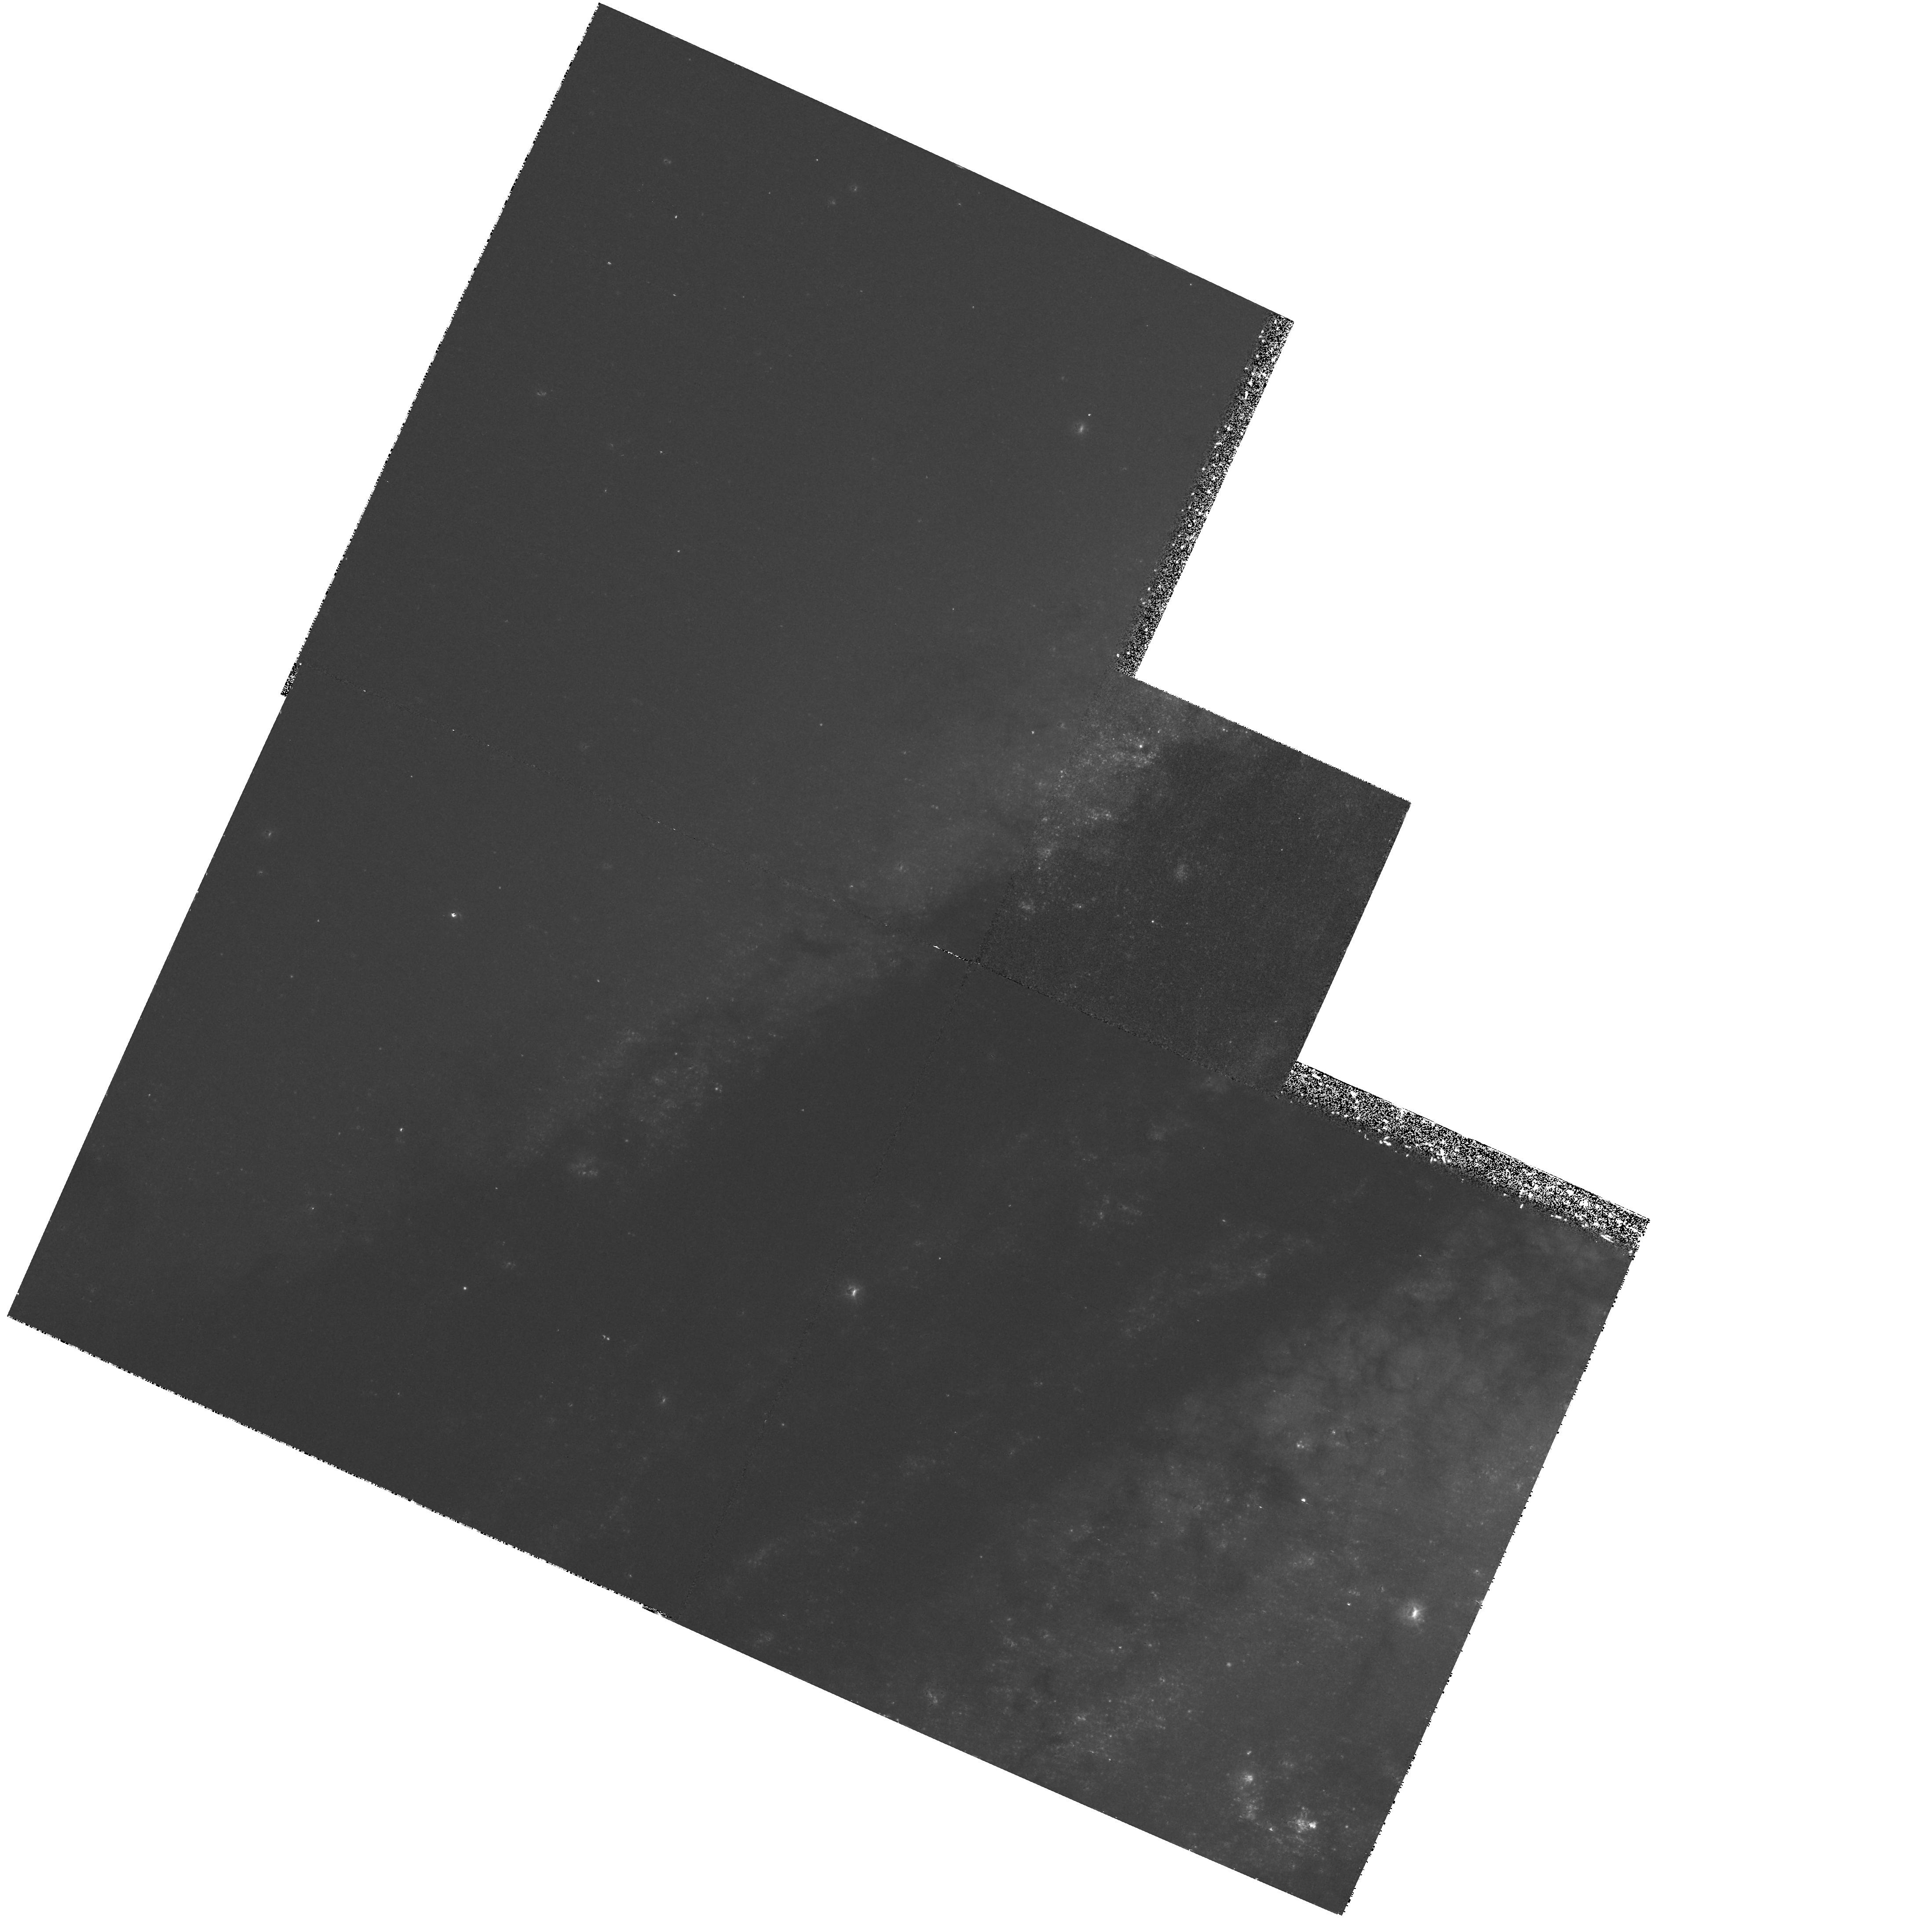
Target: NGC5128-RIDGEN. Instrument: WFPC2/PC. Filter: F336W. Exposure: 1.4 h. Observation ID: hst_6578_02_wfpc2_pc_f336w_u41002

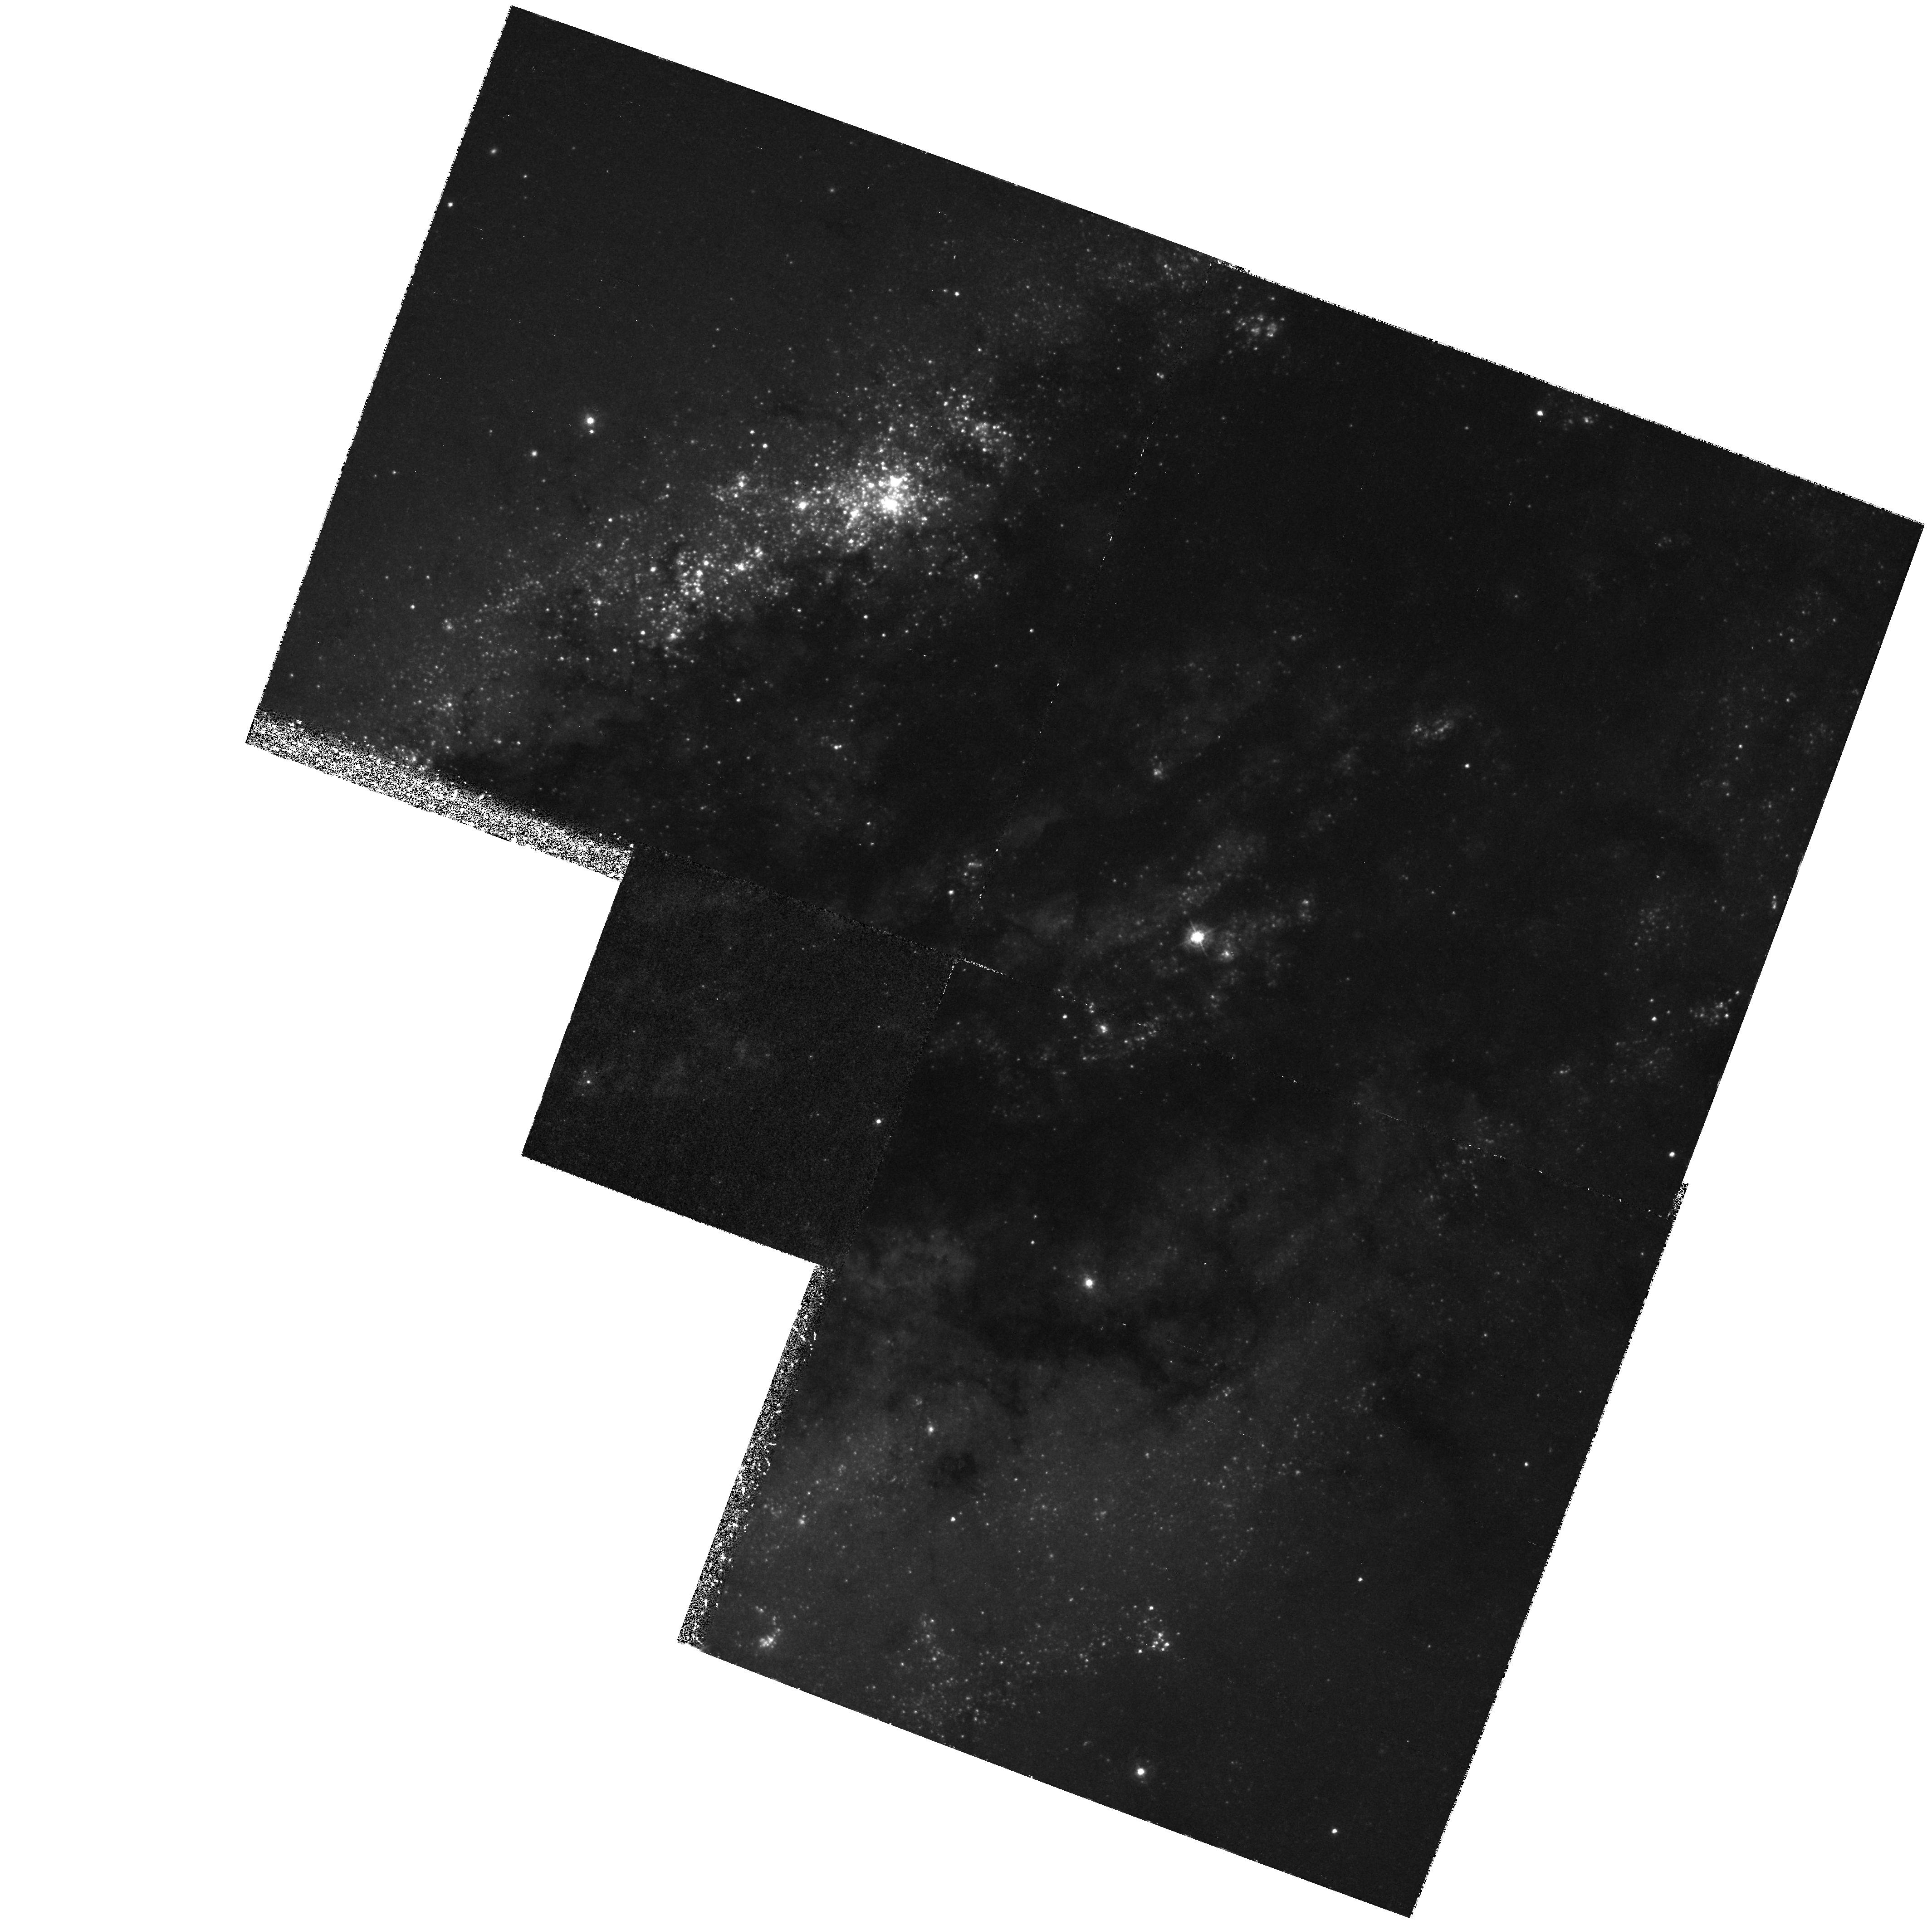
Target: NGC5128-RIDGES. Instrument: WFPC2/PC. Filter: F336W. Exposure: 1.3 h. Observation ID: hst_6578_01_wfpc2_pc_f336w_u41001

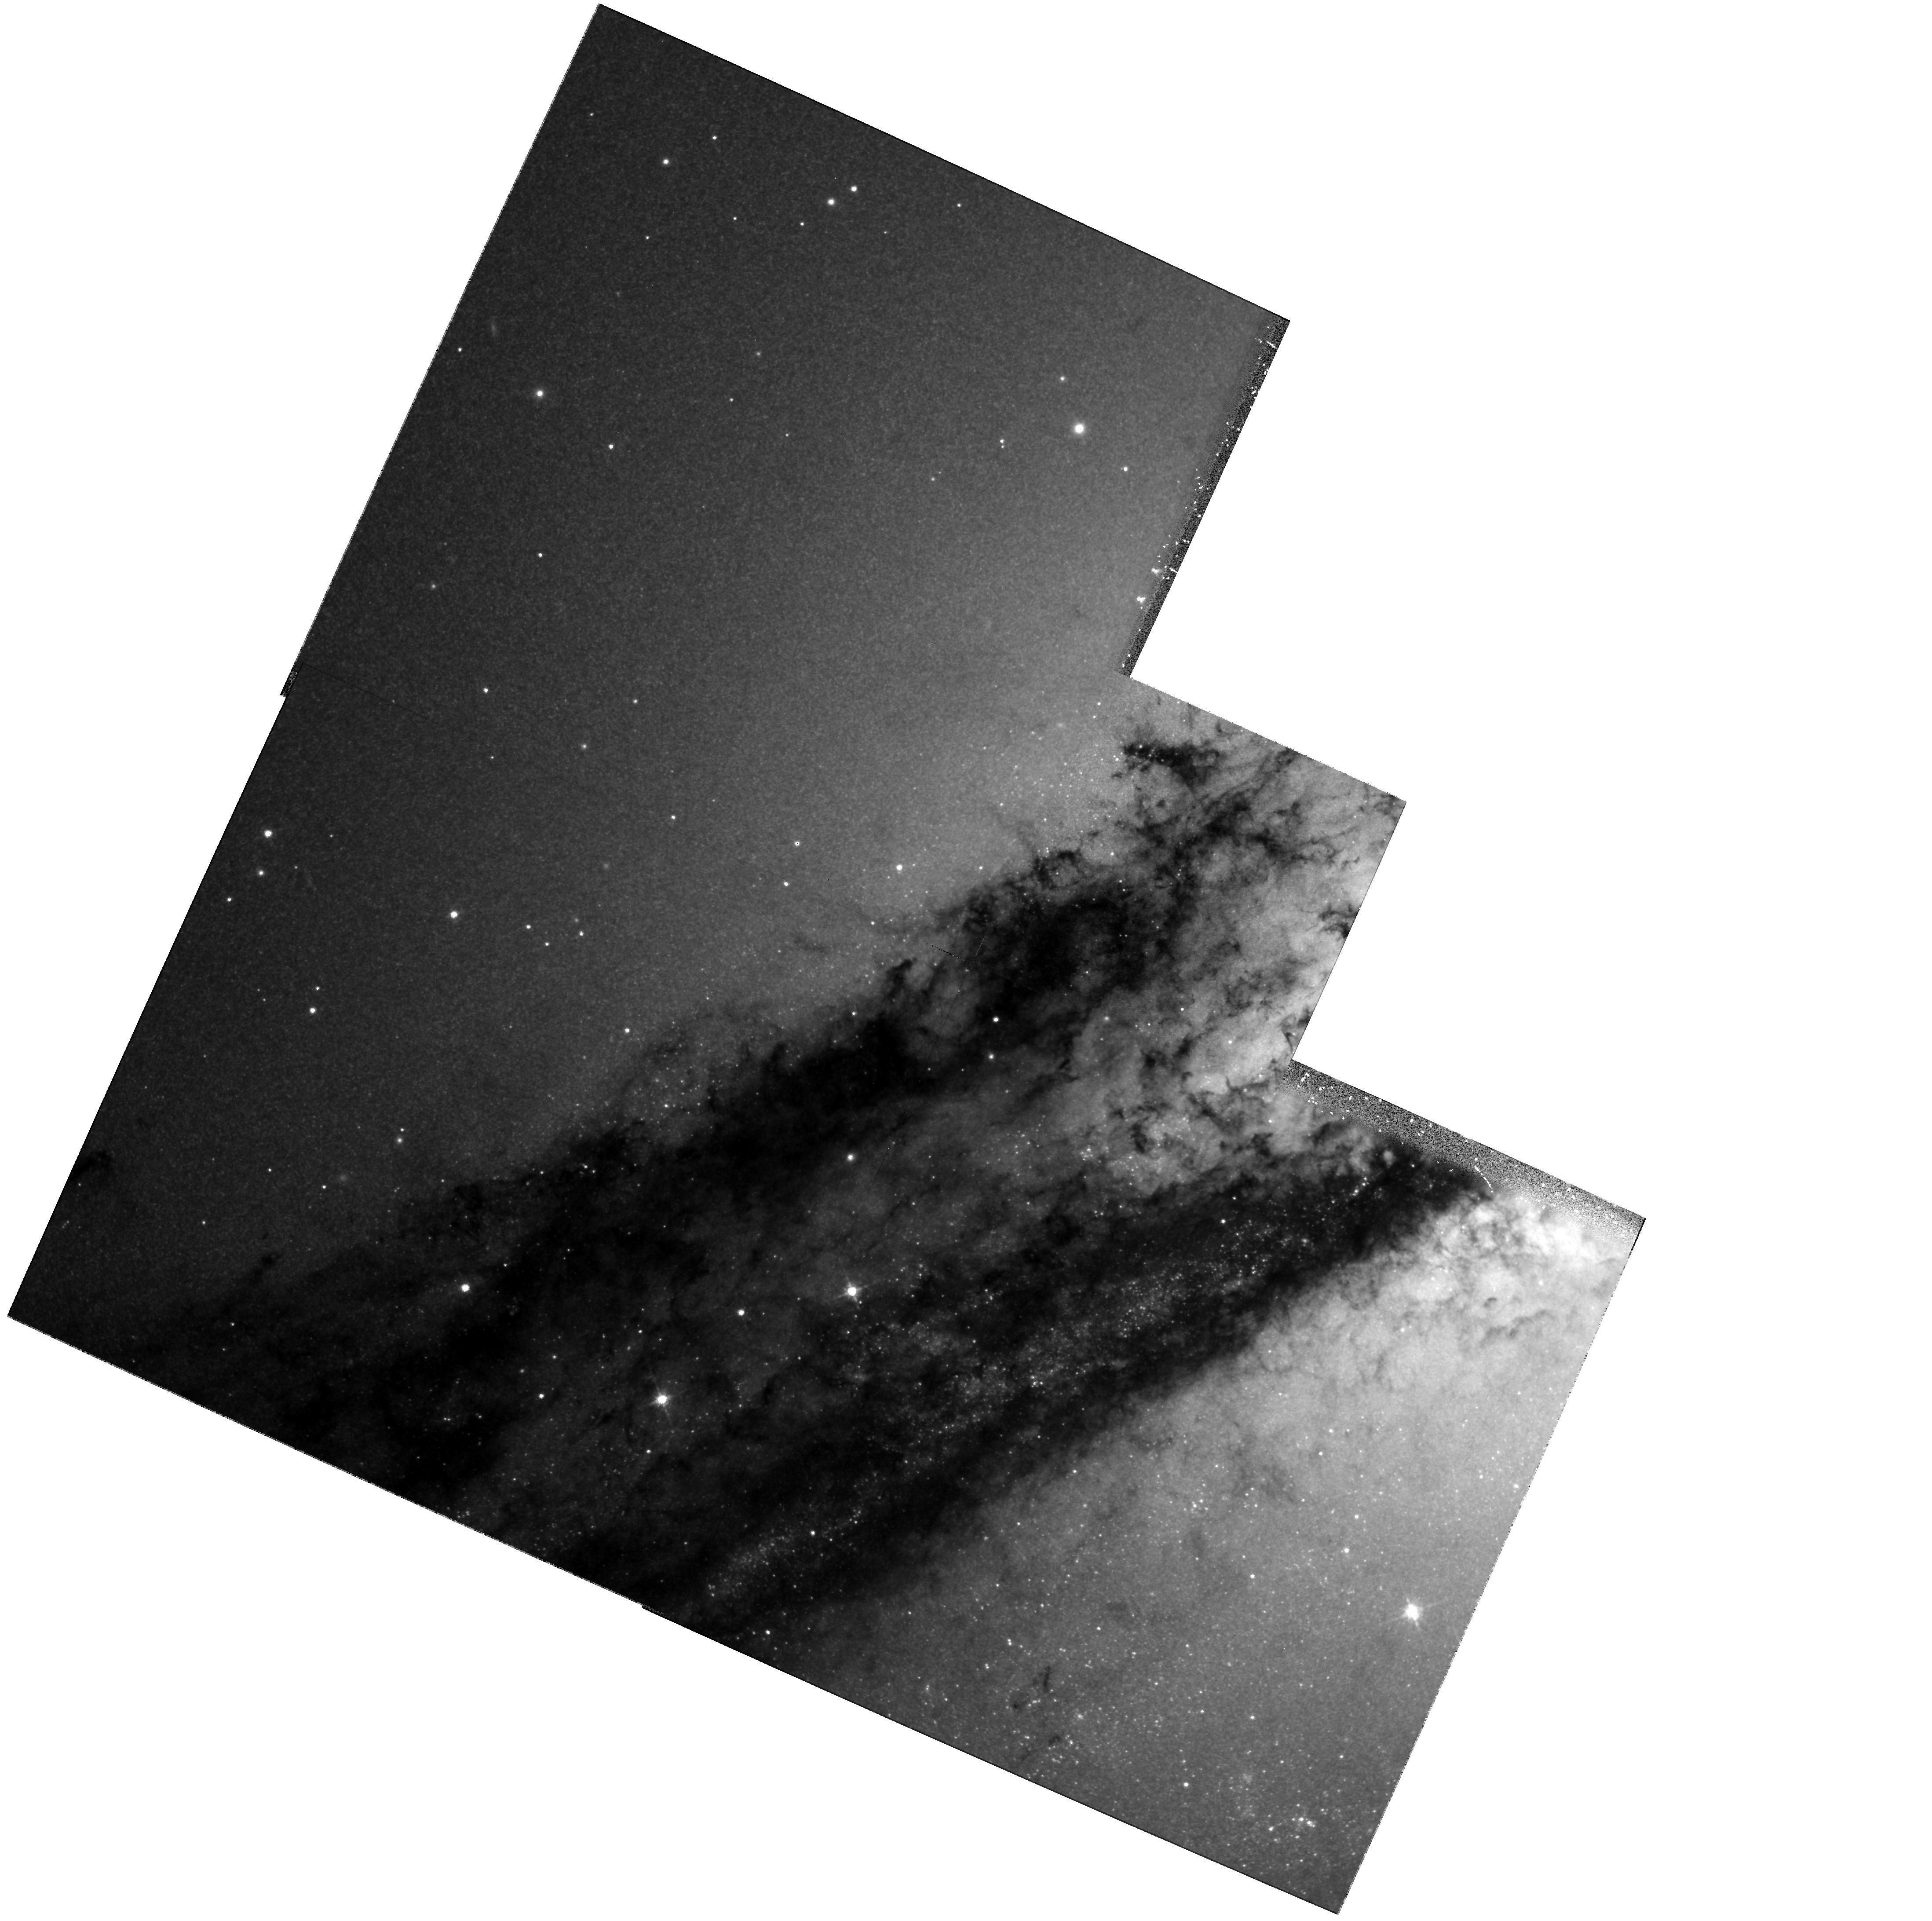
Target: NGC5128-RIDGEN. Instrument: WFPC2/PC. Filter: F814W. Exposure: 38 min. Observation ID: hst_6578_02_wfpc2_pc_f814w_u41002

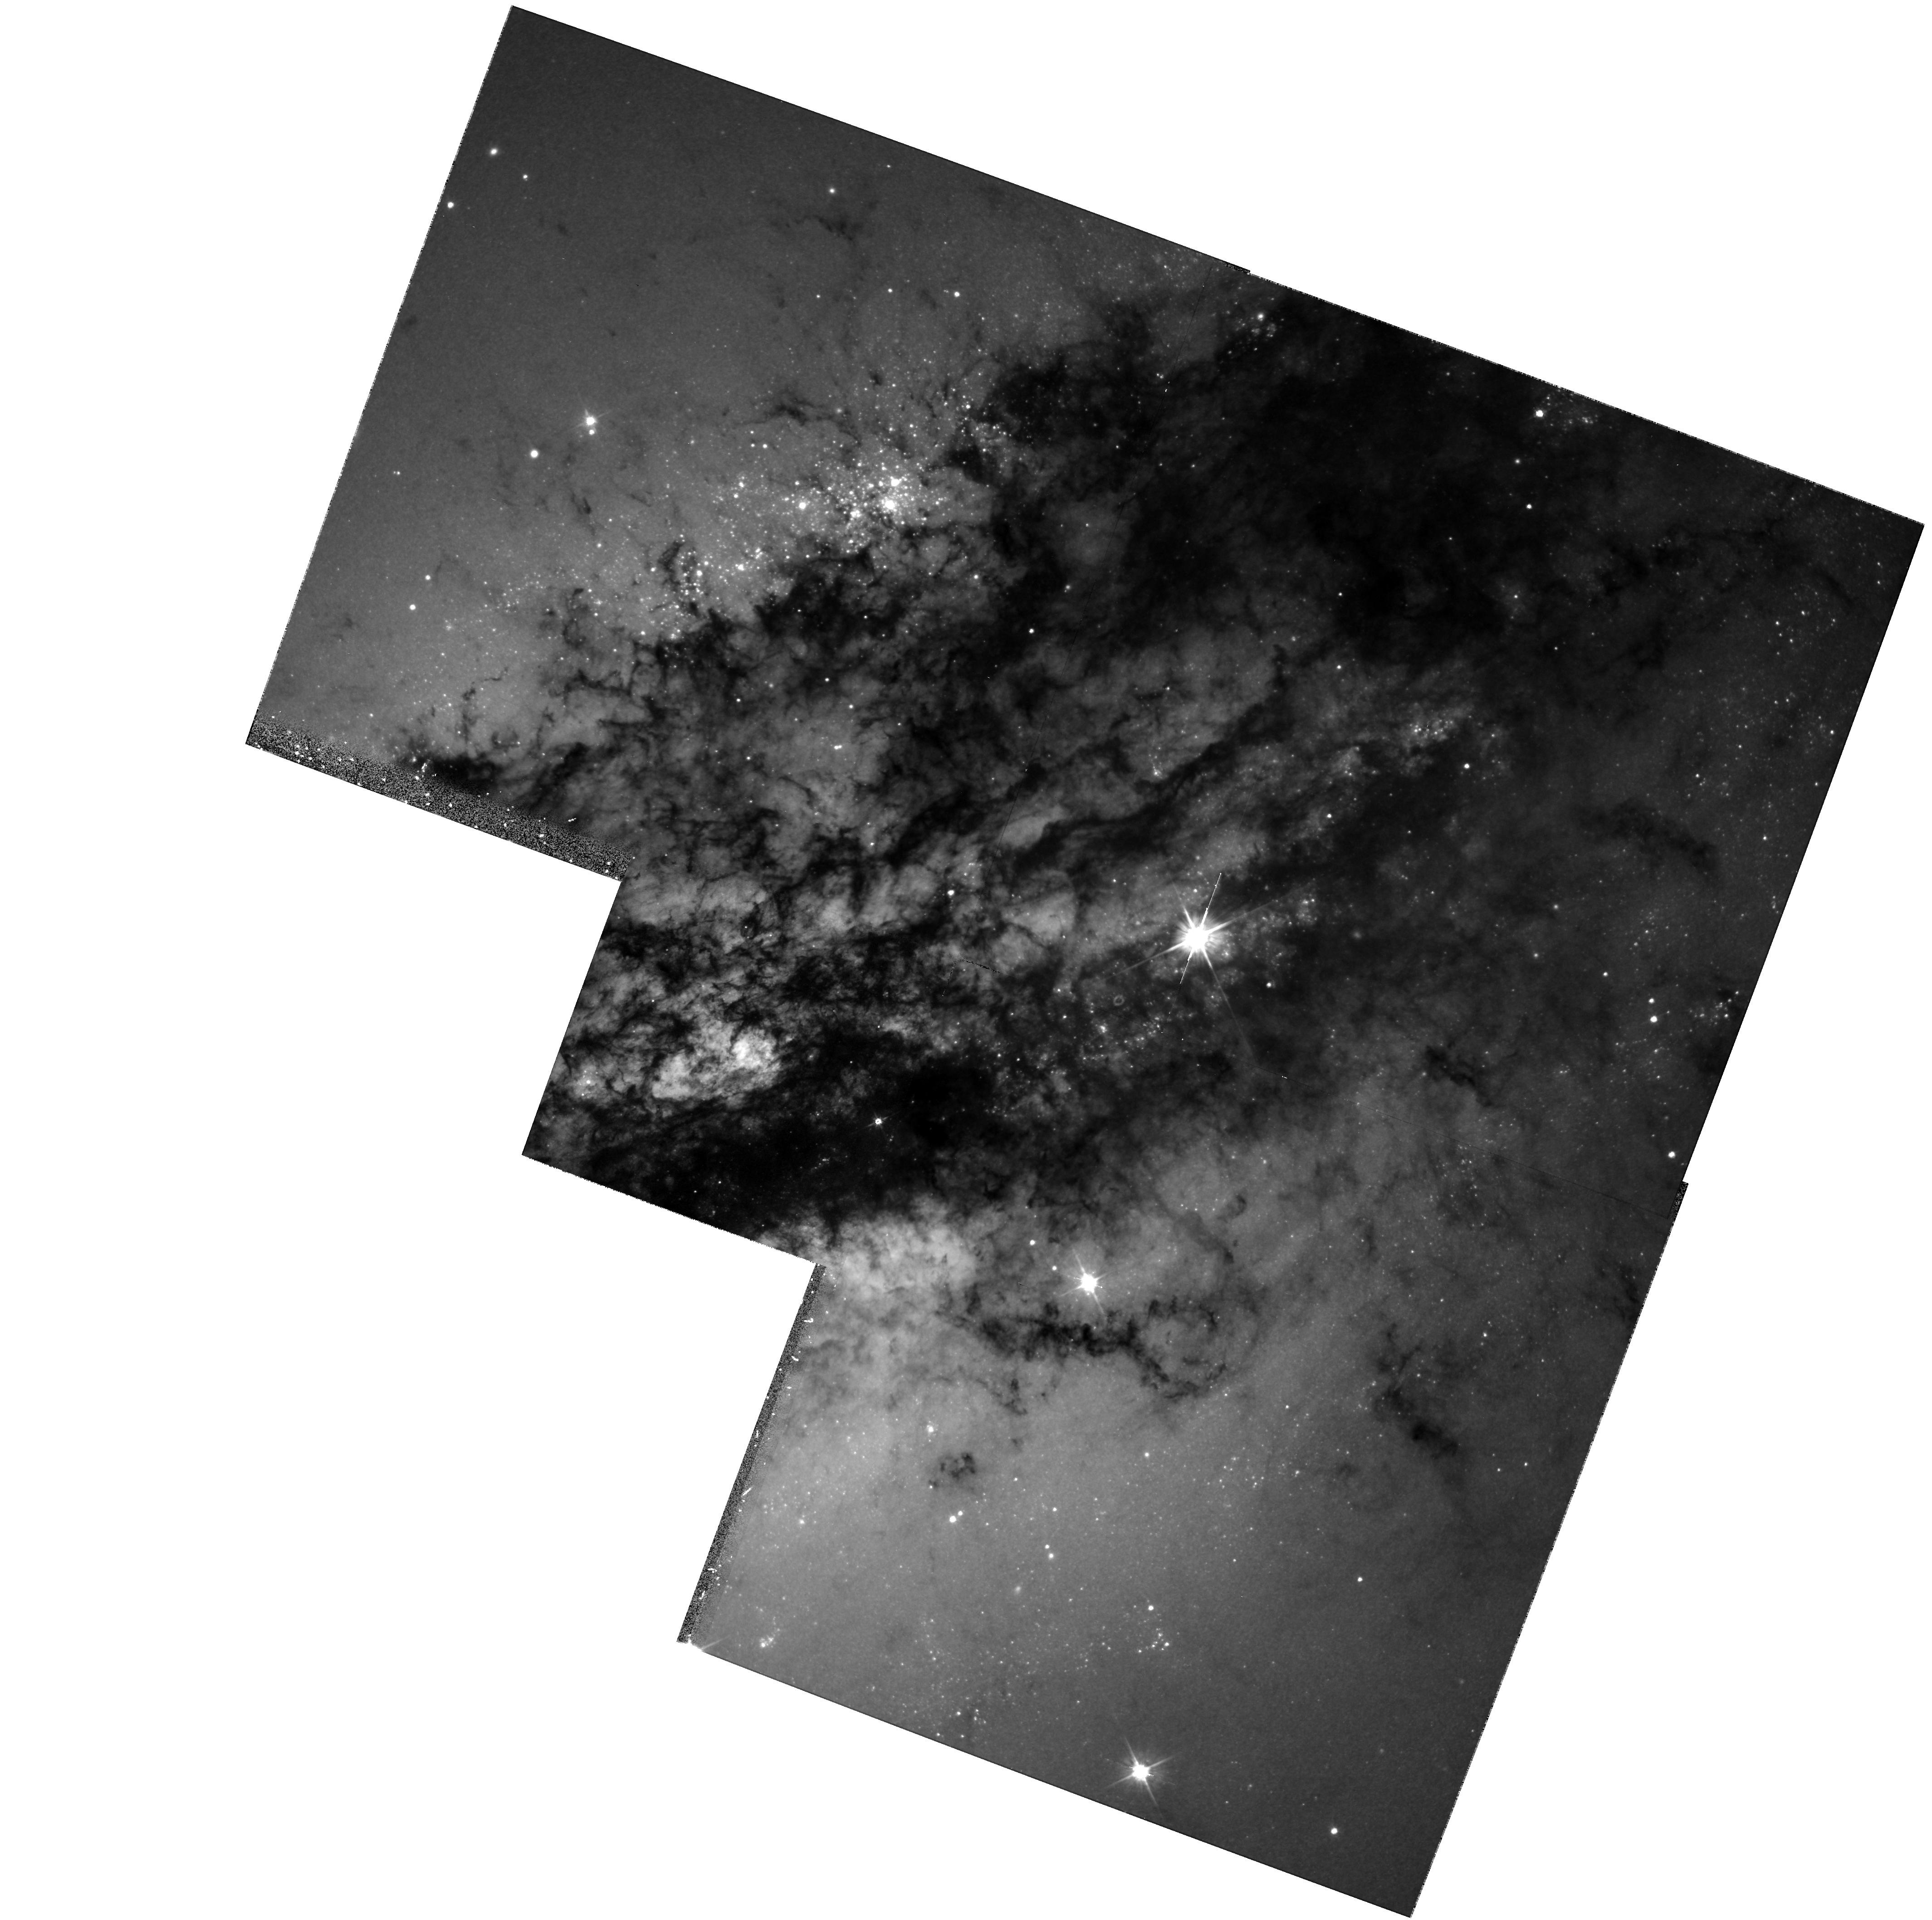
Target: NGC5128-RIDGES. Instrument: WFPC2/PC. Filter: F555W. Exposure: 38 min. Observation ID: hst_6578_01_wfpc2_pc_f555w_u41001

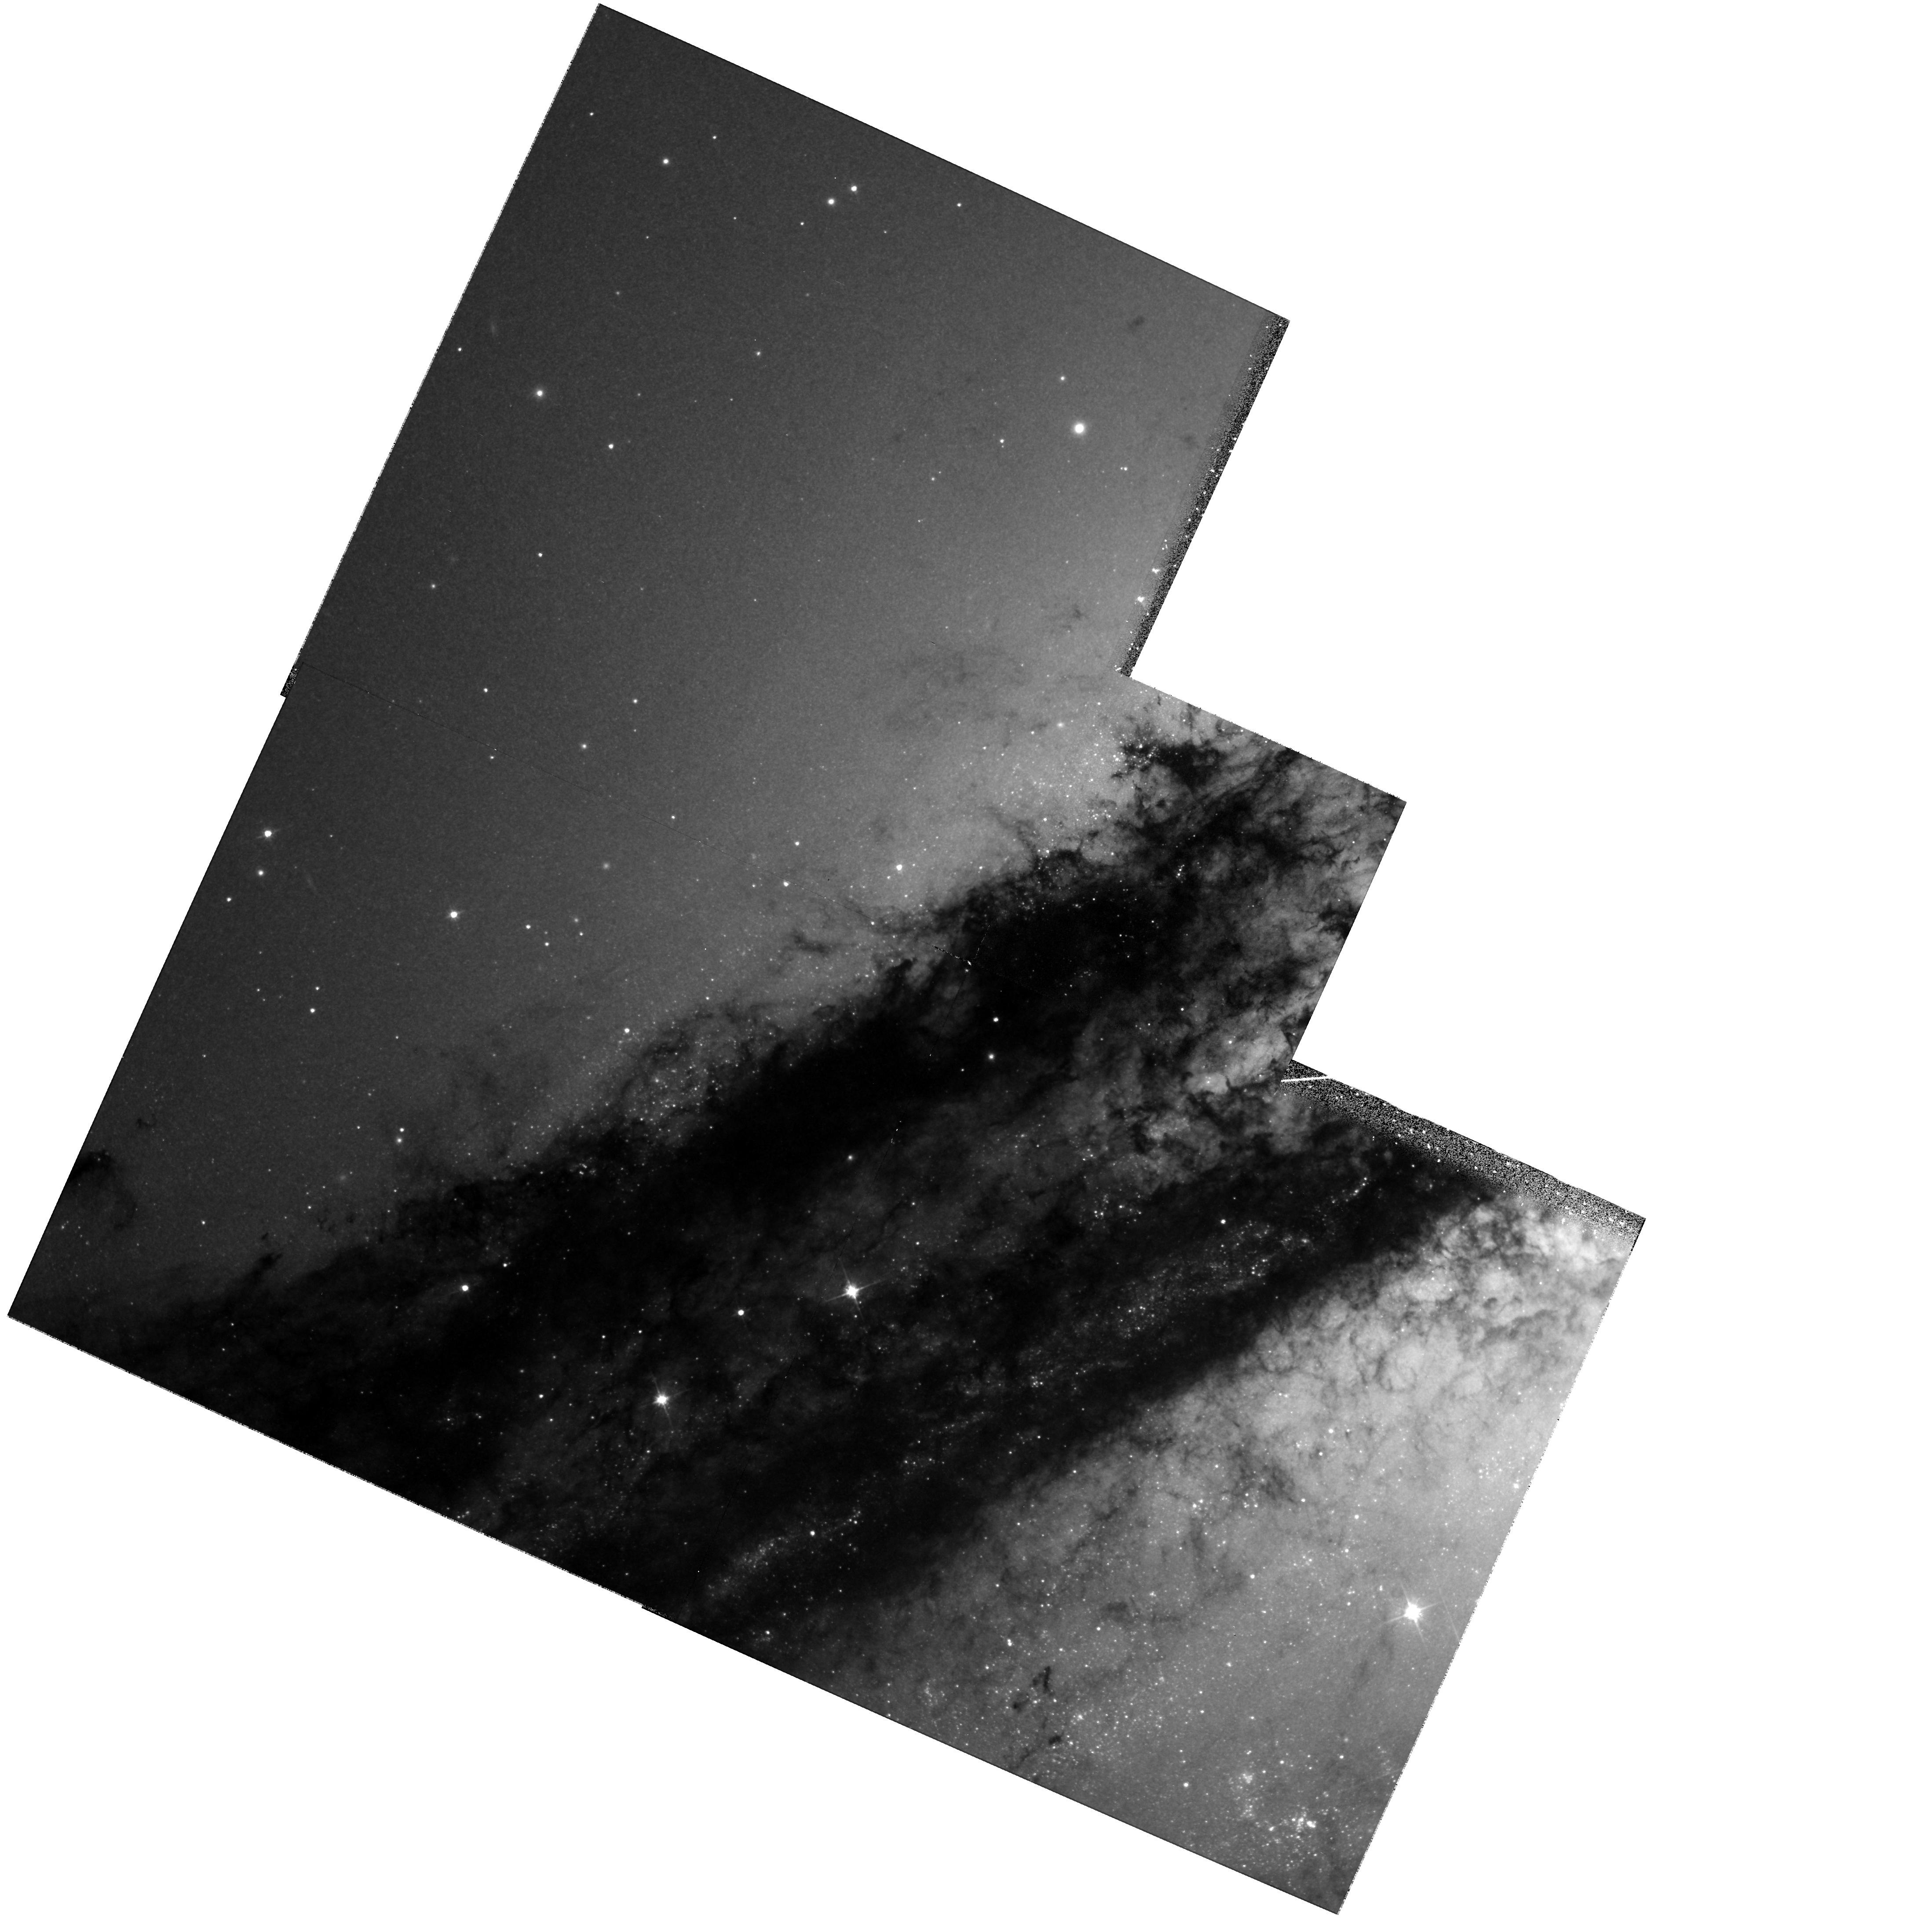
Target: NGC5128-RIDGEN. Instrument: WFPC2/PC. Filter: F555W. Exposure: 38 min. Observation ID: hst_6578_02_wfpc2_pc_f555w_u41002

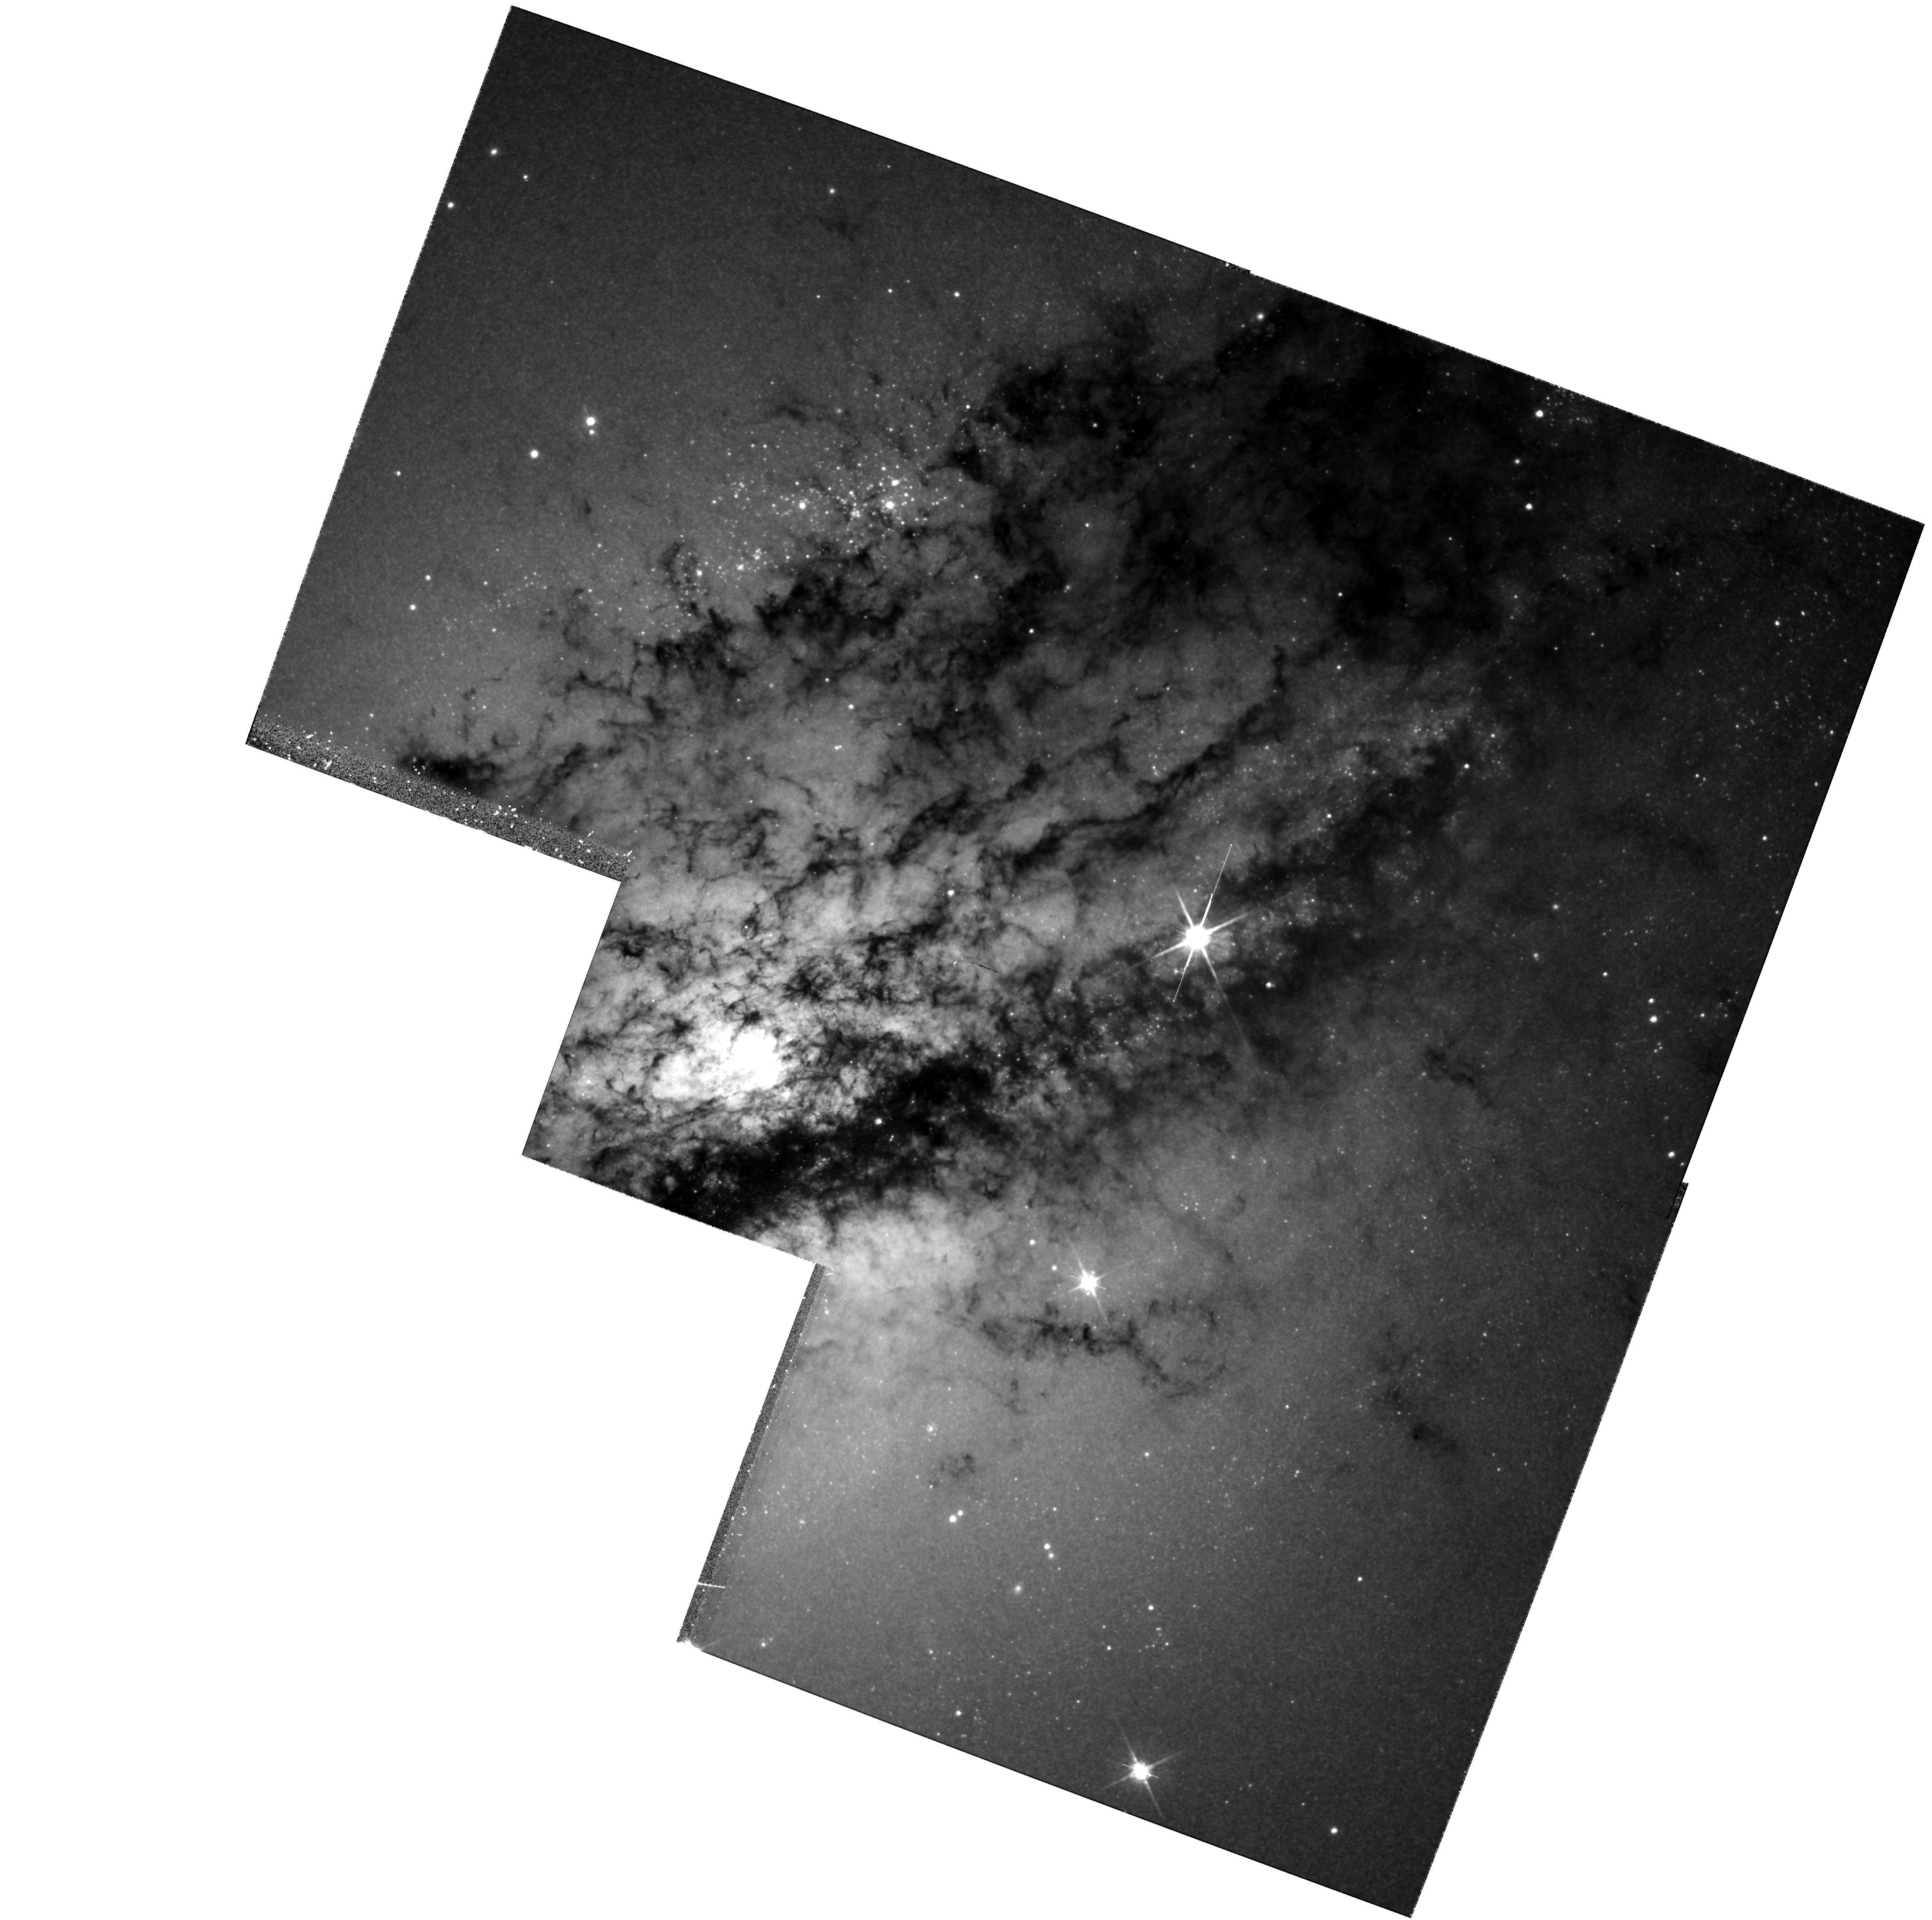
Target: NGC5128-RIDGES. Instrument: WFPC2/PC. Filter: F814W. Exposure: 38 min. Observation ID: hst_6578_01_wfpc2_pc_f814w_u41001

Optical Morphology of NGC 5128: X-ray Ridges and the Geometry of the Dust Lane (PI: Schreier, Ethan J.)

We propose the first observations of NGC 5128 with WF/PC-2 to study the detailed morphology of the dust lane. We will resolve the stellar associations and determine the number, luminosities and spectral types of the sources seen along the edge of the dust lane in earlier observations with WF/PC-I. We will quantitatively check the interpretation that the X-ray ridges parallel to the dust lane are caused by massive X-ray binaries associated with young stars. Simultaneously, we will study the disk itself -- mapping the position of the stars and stellar associations along both north and south edges of the disk, possibly observing a significant number within the dust lane, and comparing the source distribution with the observed dust lane morphology, we will determine if the clustering of the bright sources is a projection of sources evenly distributed in or on a warped disk, or caused by interaction between the disk and the galaxy. Simultaneously, the possible scattering cloud near the nucleus will be studied using HST's highest available resolution in V and I.